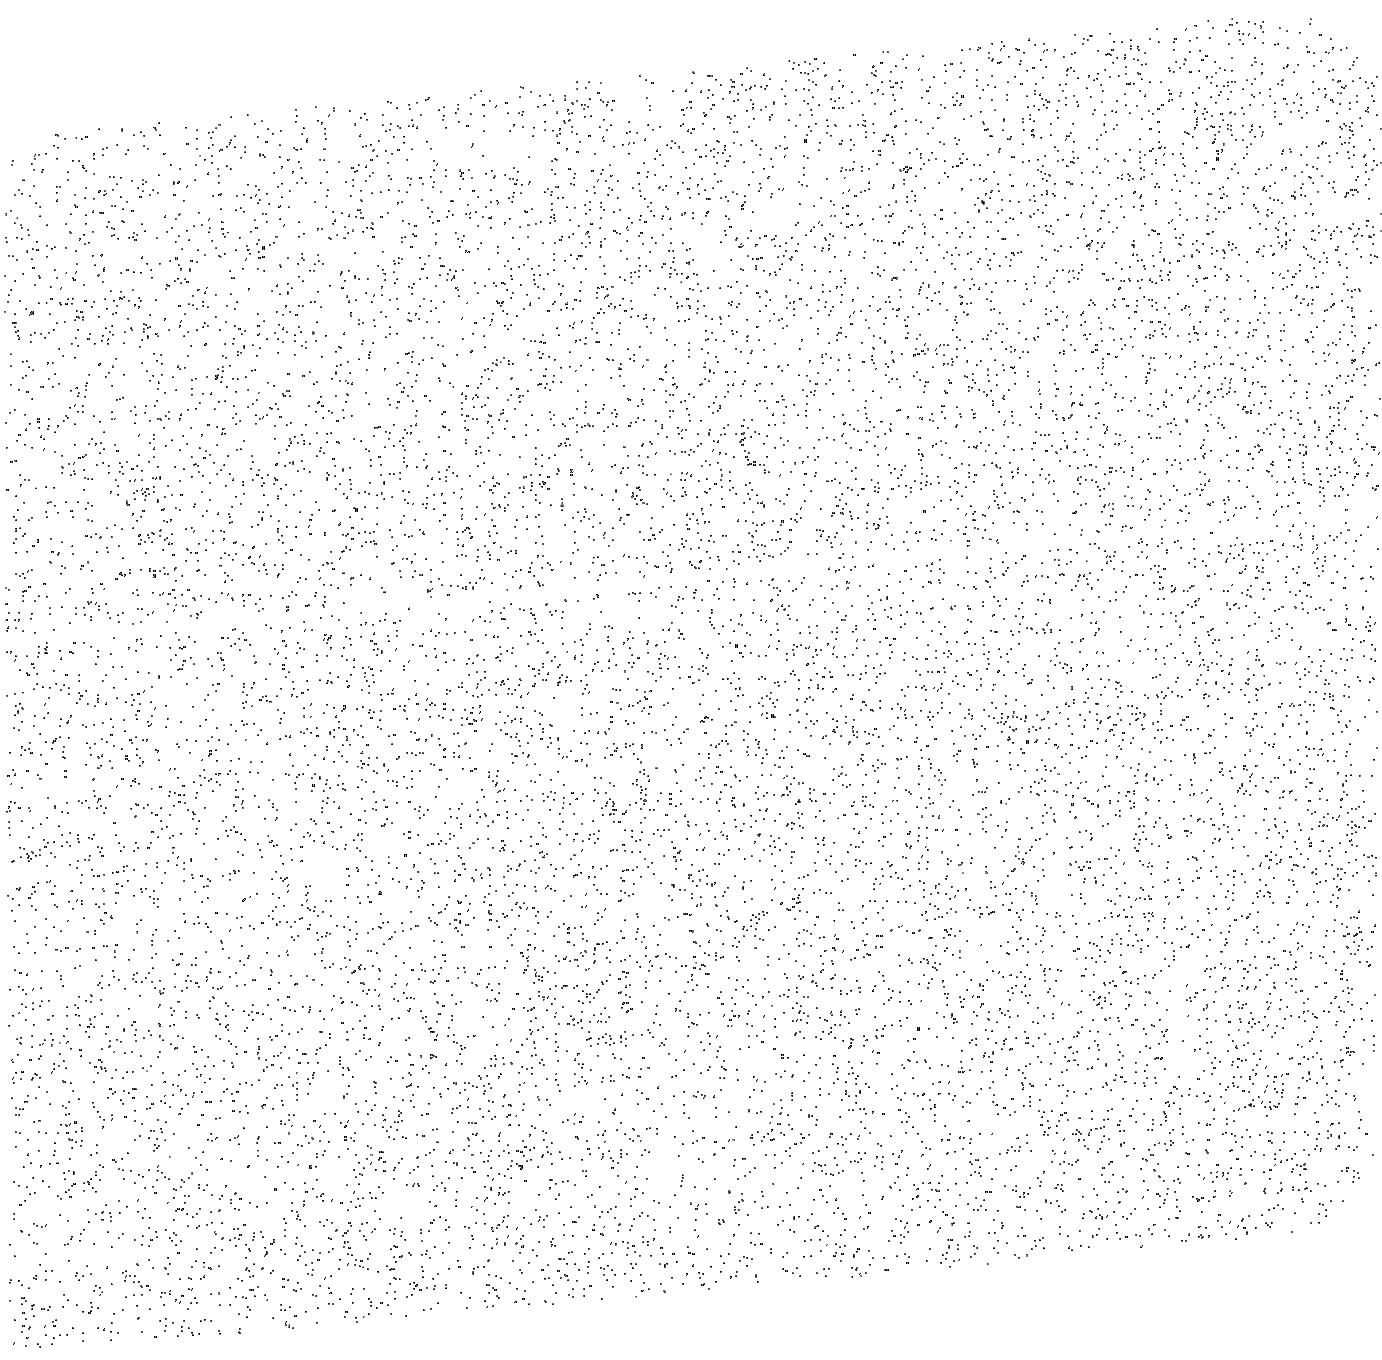
Target: SKY-NEAR-MARS. Instrument: ACS/SBC. Filter: F140LP. Exposure: 13 min. Observation ID: jcjhc3010

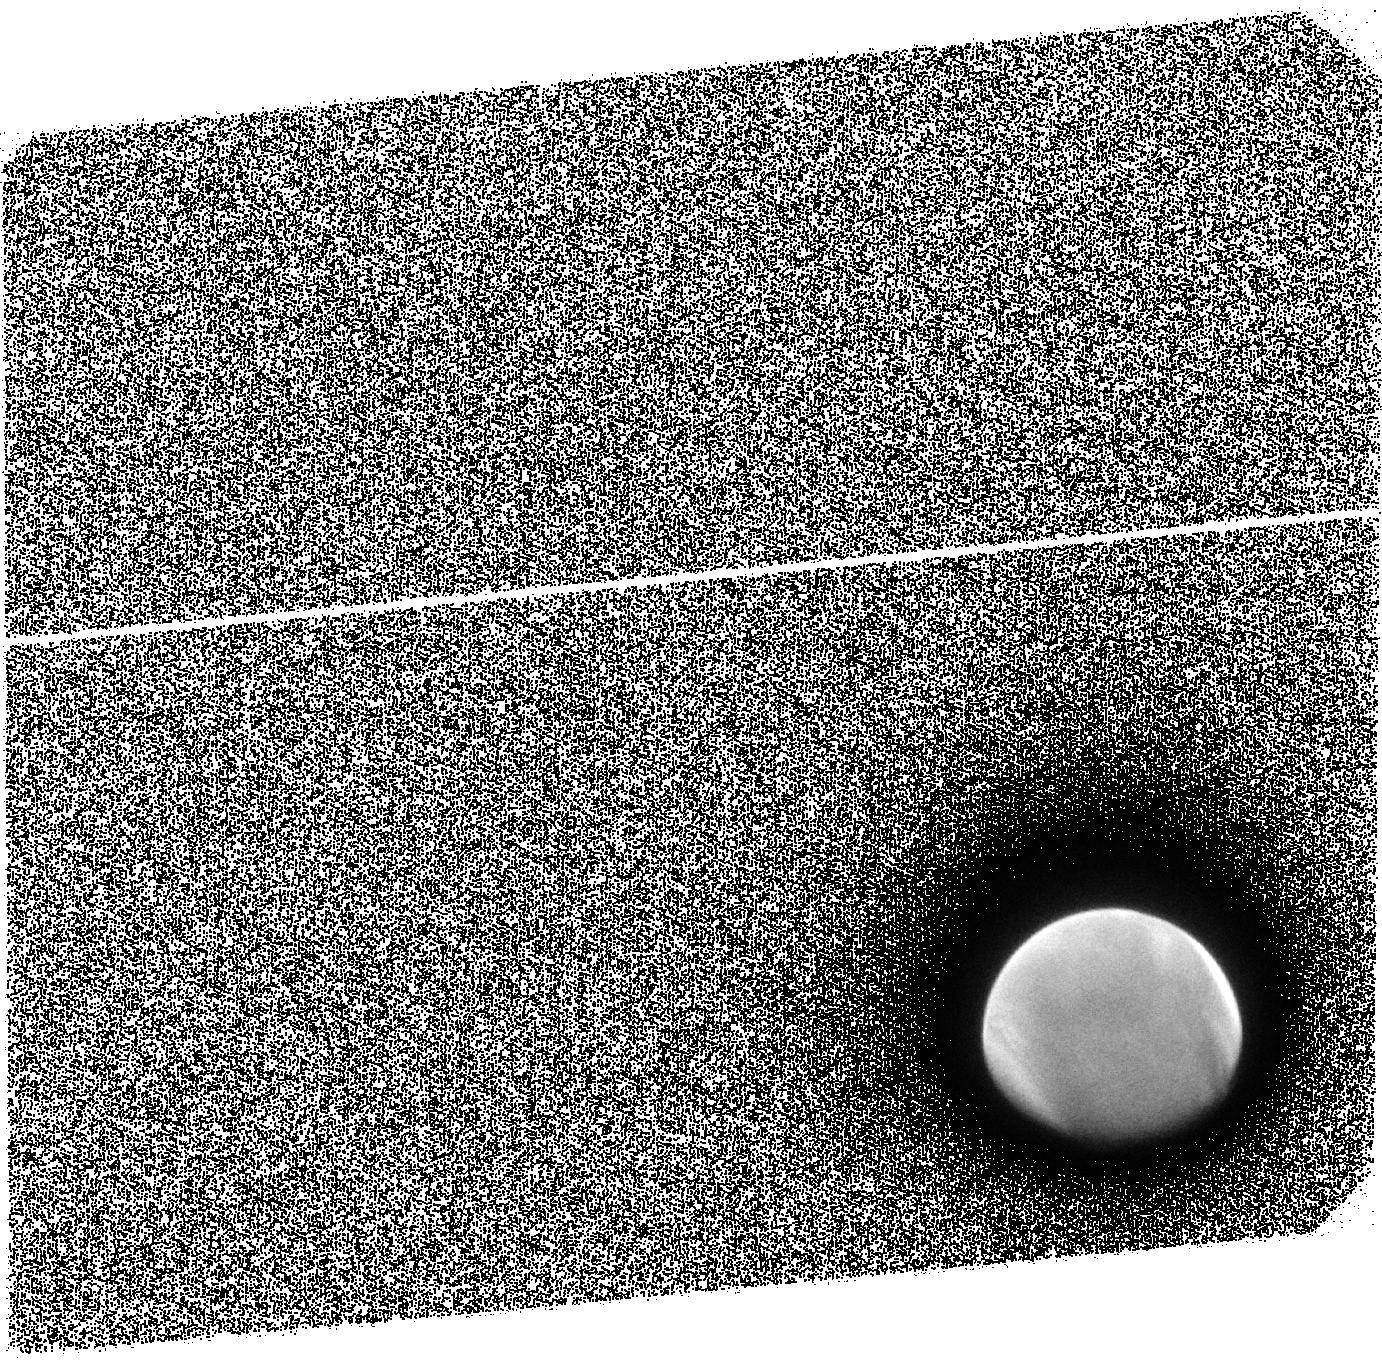
Target: MARS-ACS-OFFSET-1. Instrument: ACS/SBC. Filter: F140LP. Exposure: 13 min. Observation ID: jcjh01010

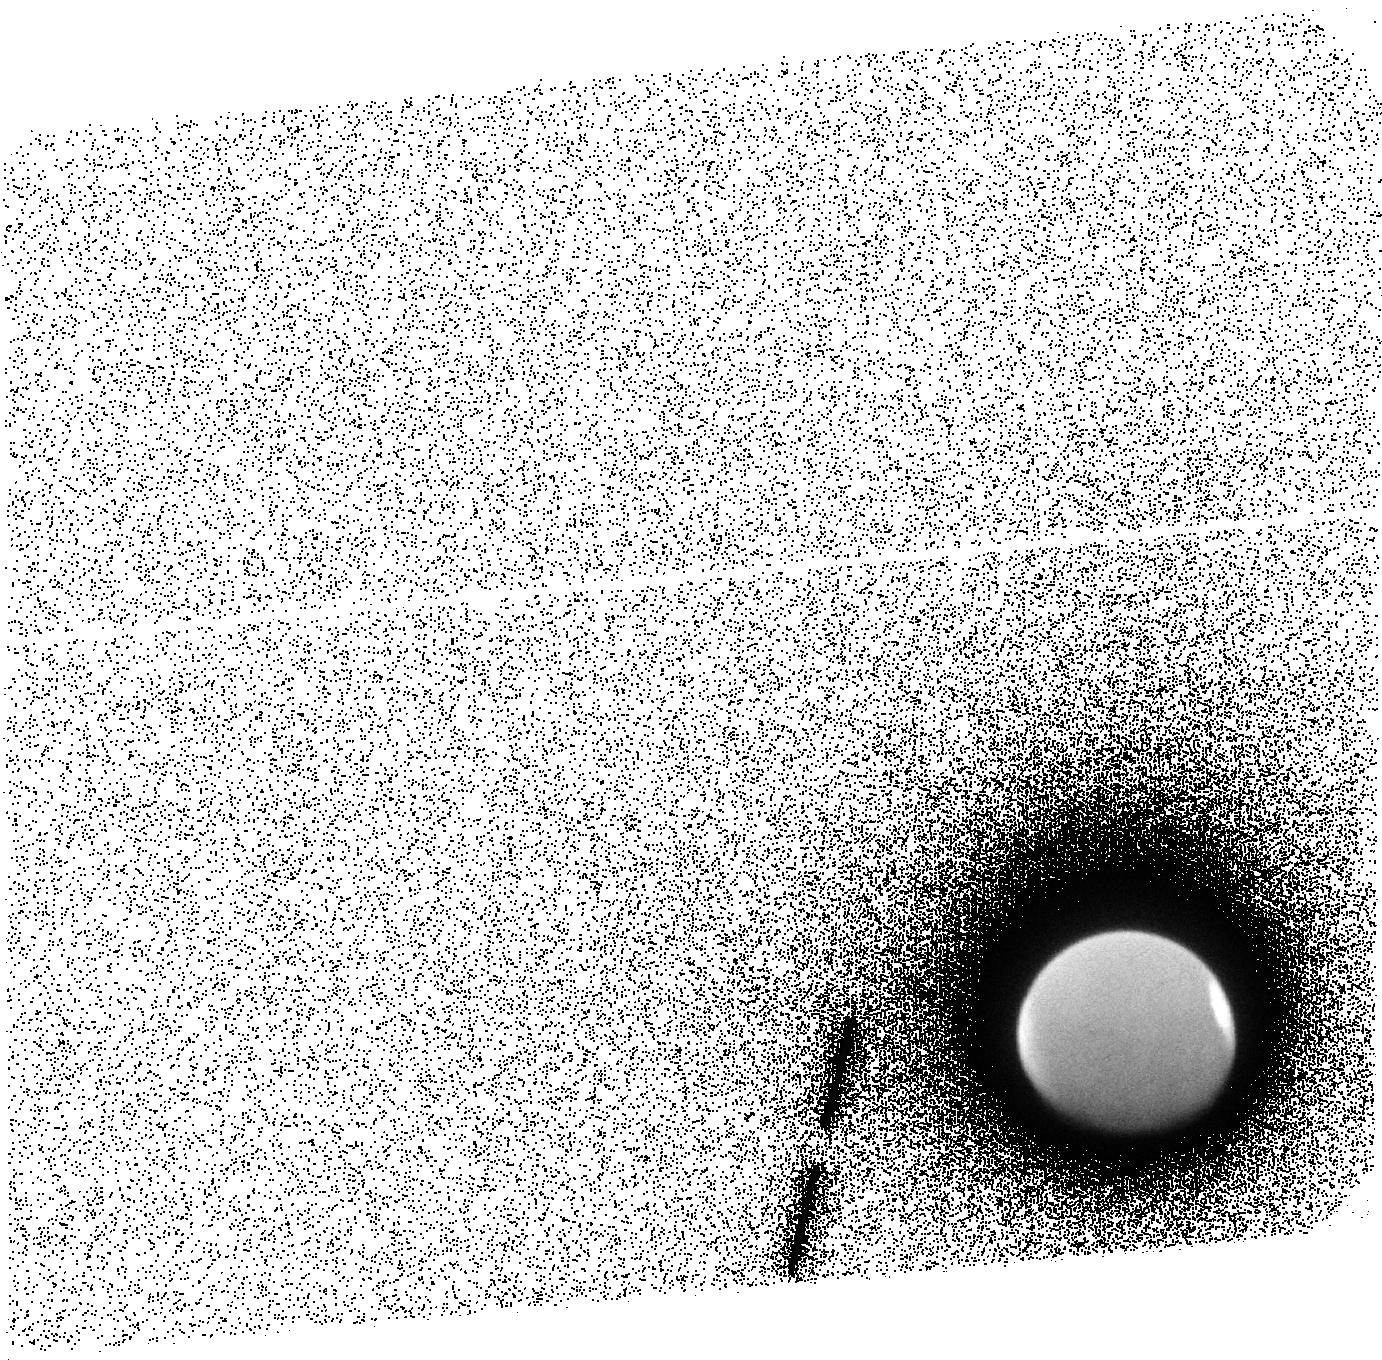
Target: MARS-ACS-OFFSET-3. Instrument: ACS/SBC. Filter: F140LP. Exposure: 13 min. Observation ID: jcjh04010

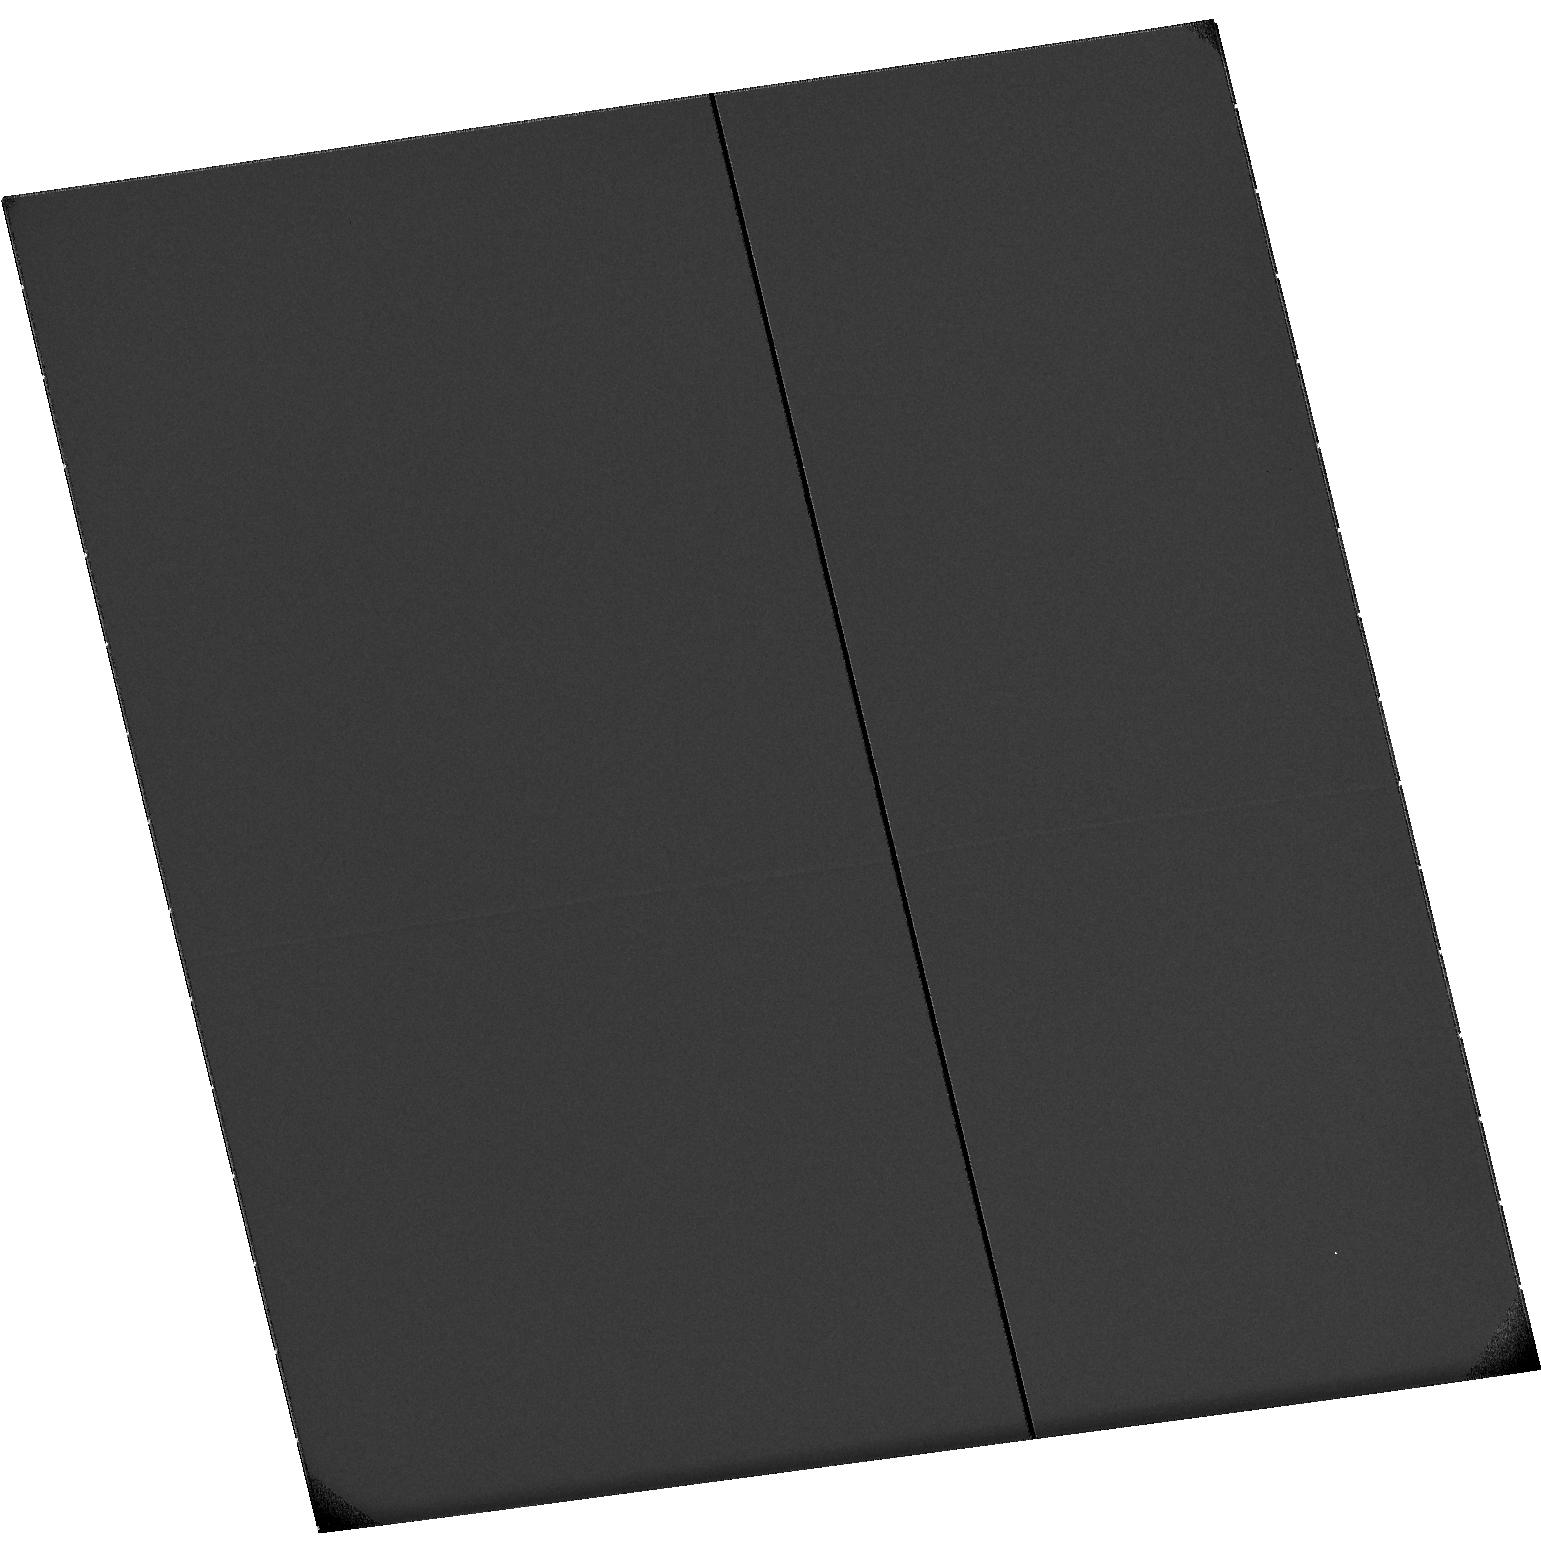
Target: SKY-NEAR-MARS-OCT-20-2014. Instrument: ACS/SBC. Filter: F115LP. Exposure: 33 min. Observation ID: hst_13794_13_acs_sbc_f115lp_jcjh13

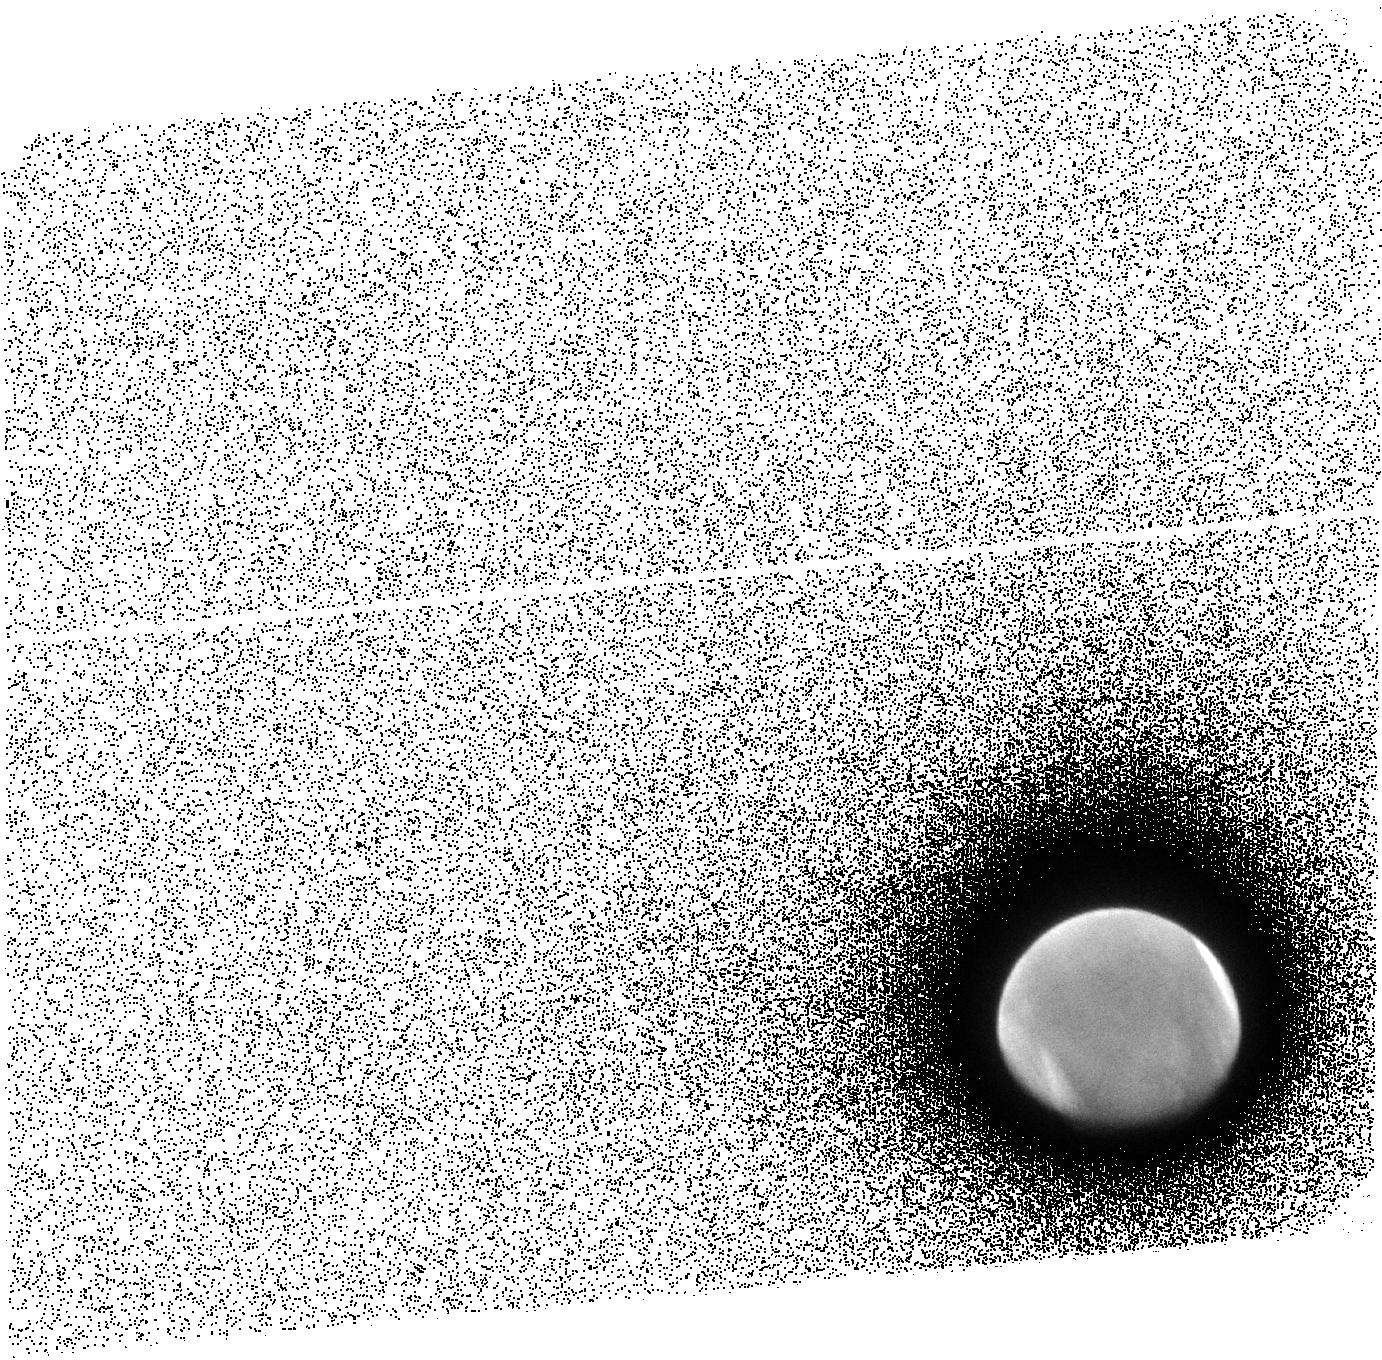
Target: MARS-ACS-OFFSET-2. Instrument: ACS/SBC. Filter: F140LP. Exposure: 13 min. Observation ID: jcjh02010

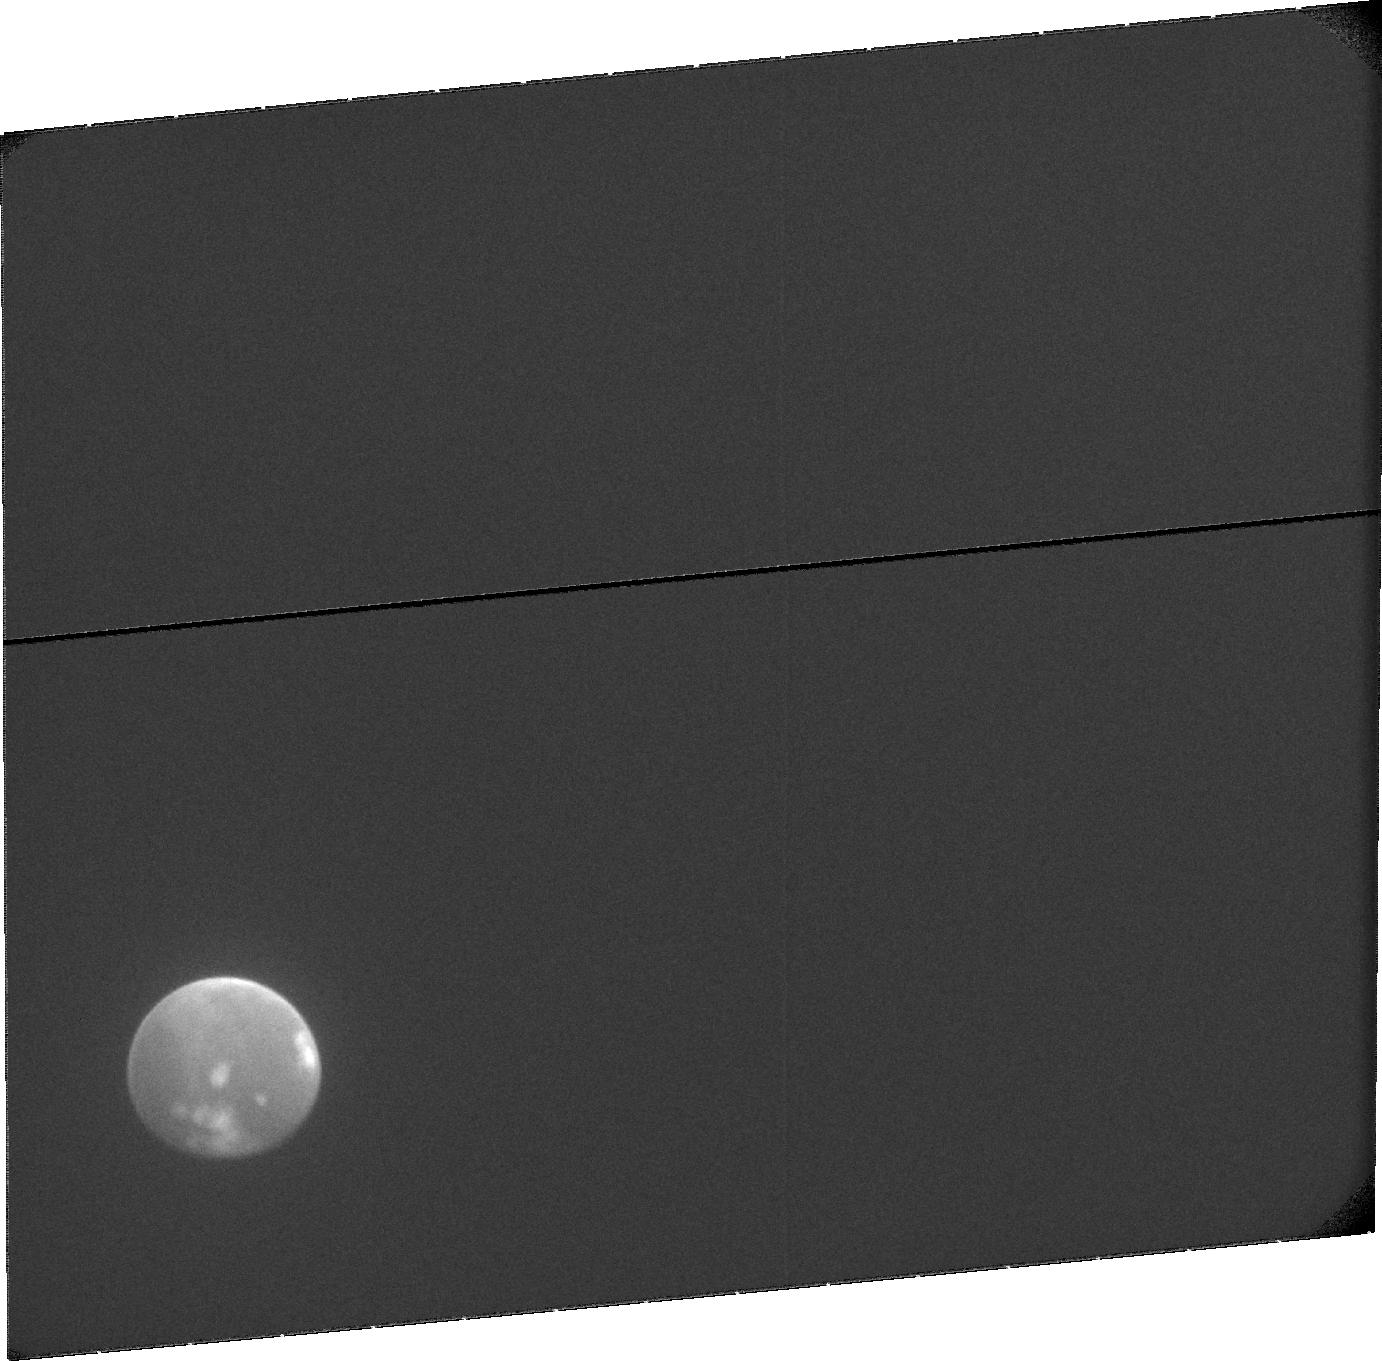
Target: MARS-ACS-OFFSET-4. Instrument: ACS/SBC. Filter: F115LP. Exposure: 18 min. Observation ID: jcjh23020

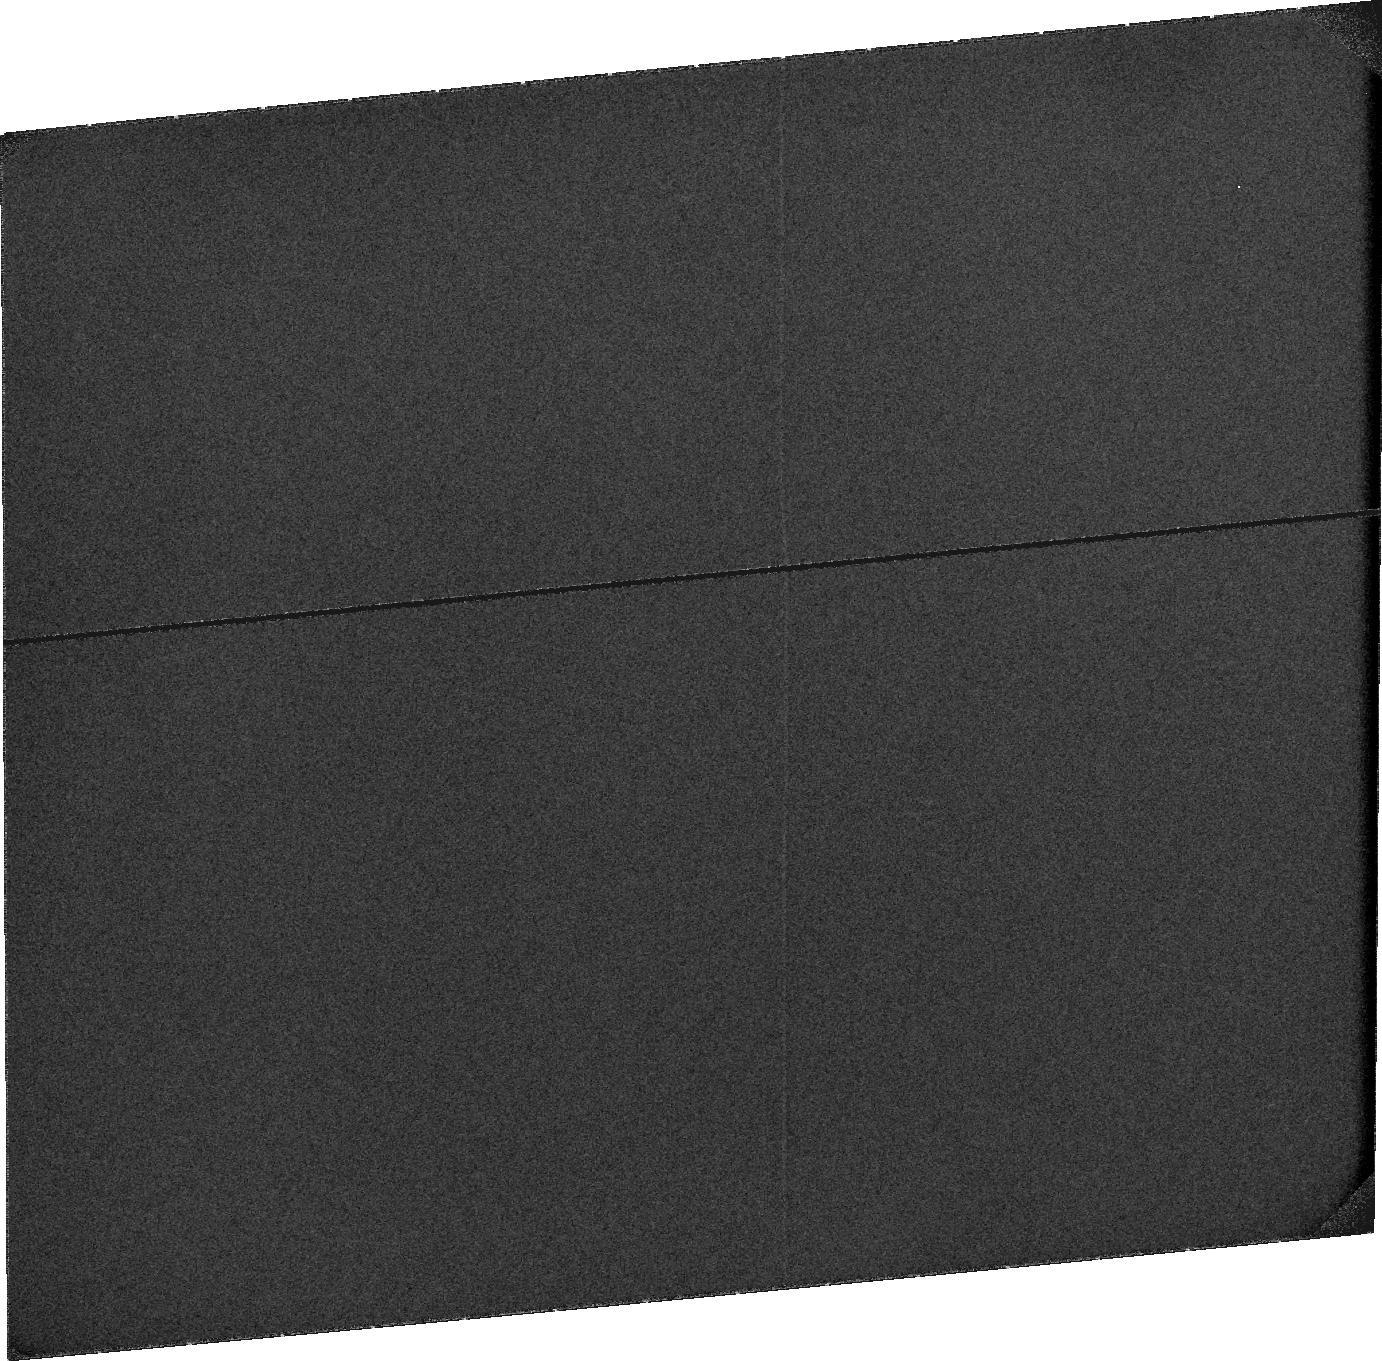
Target: SKY-NEAR-MARS. Instrument: ACS/SBC. Filter: F115LP. Exposure: 33 min. Observation ID: jcjha2010

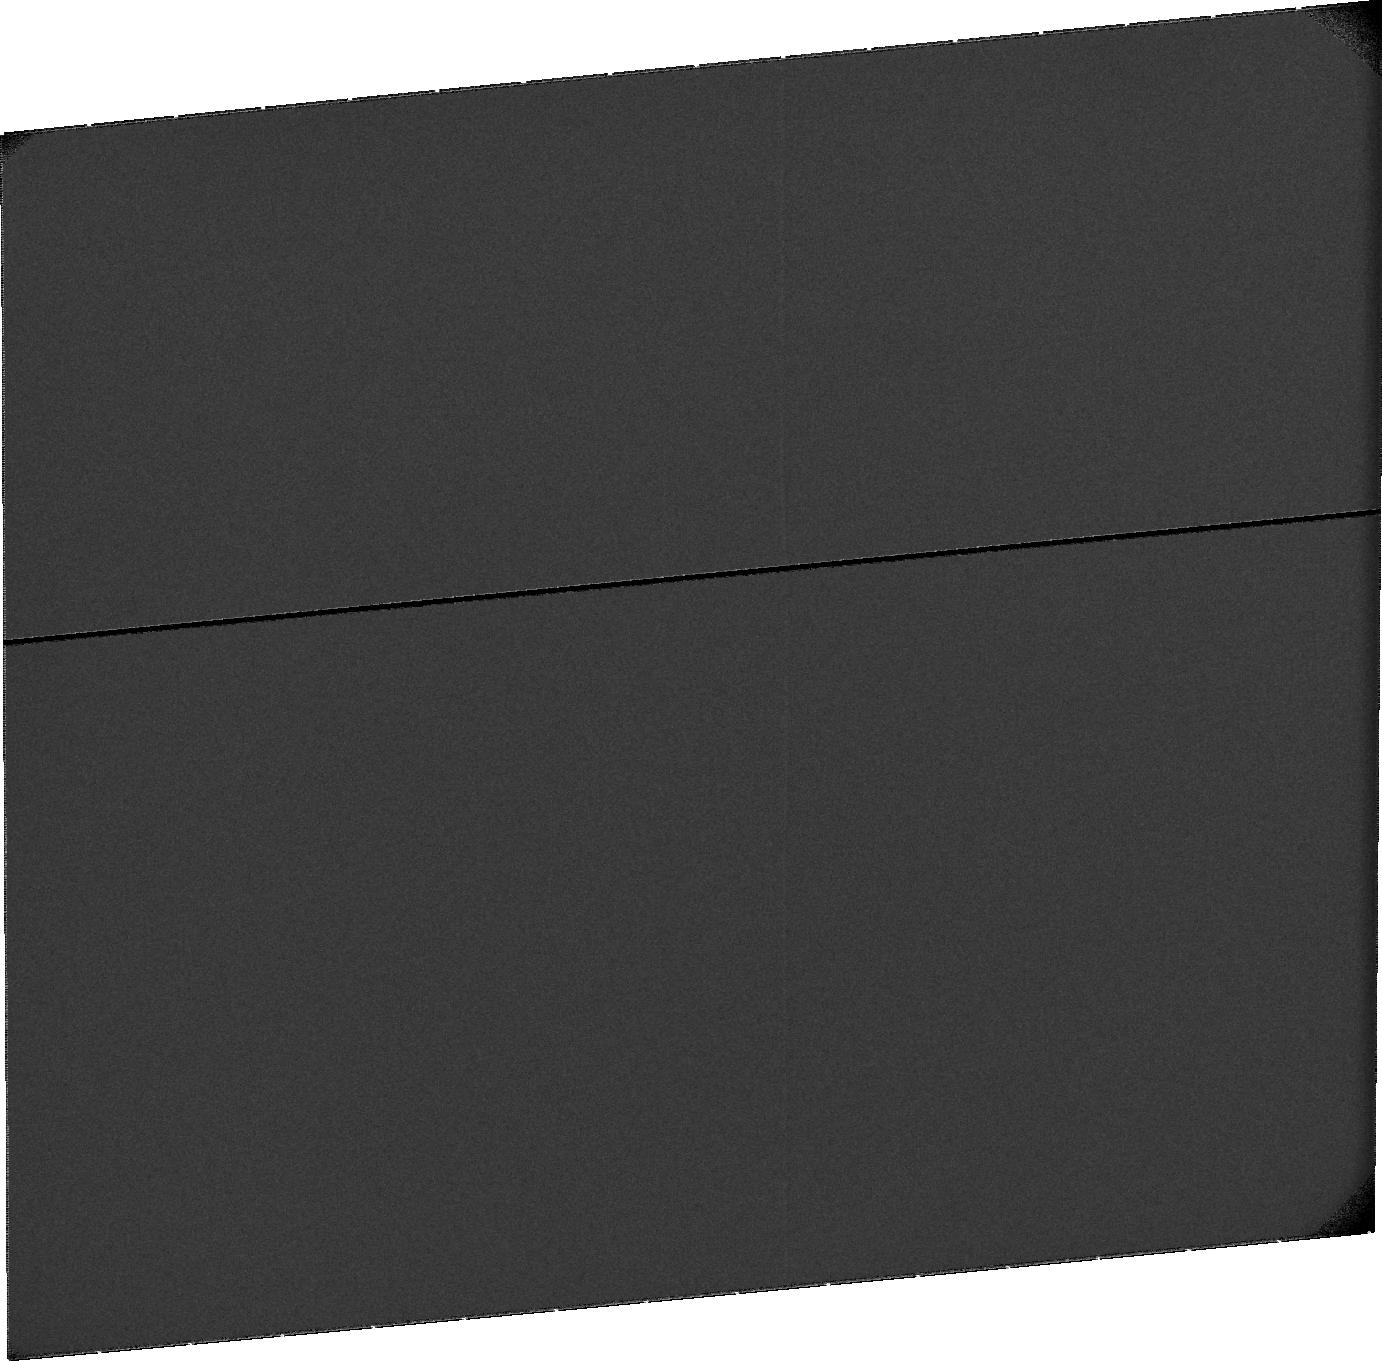
Target: SKY-NEAR-MARS. Instrument: ACS/SBC. Filter: F115LP. Exposure: 18 min. Observation ID: jcjhc3020

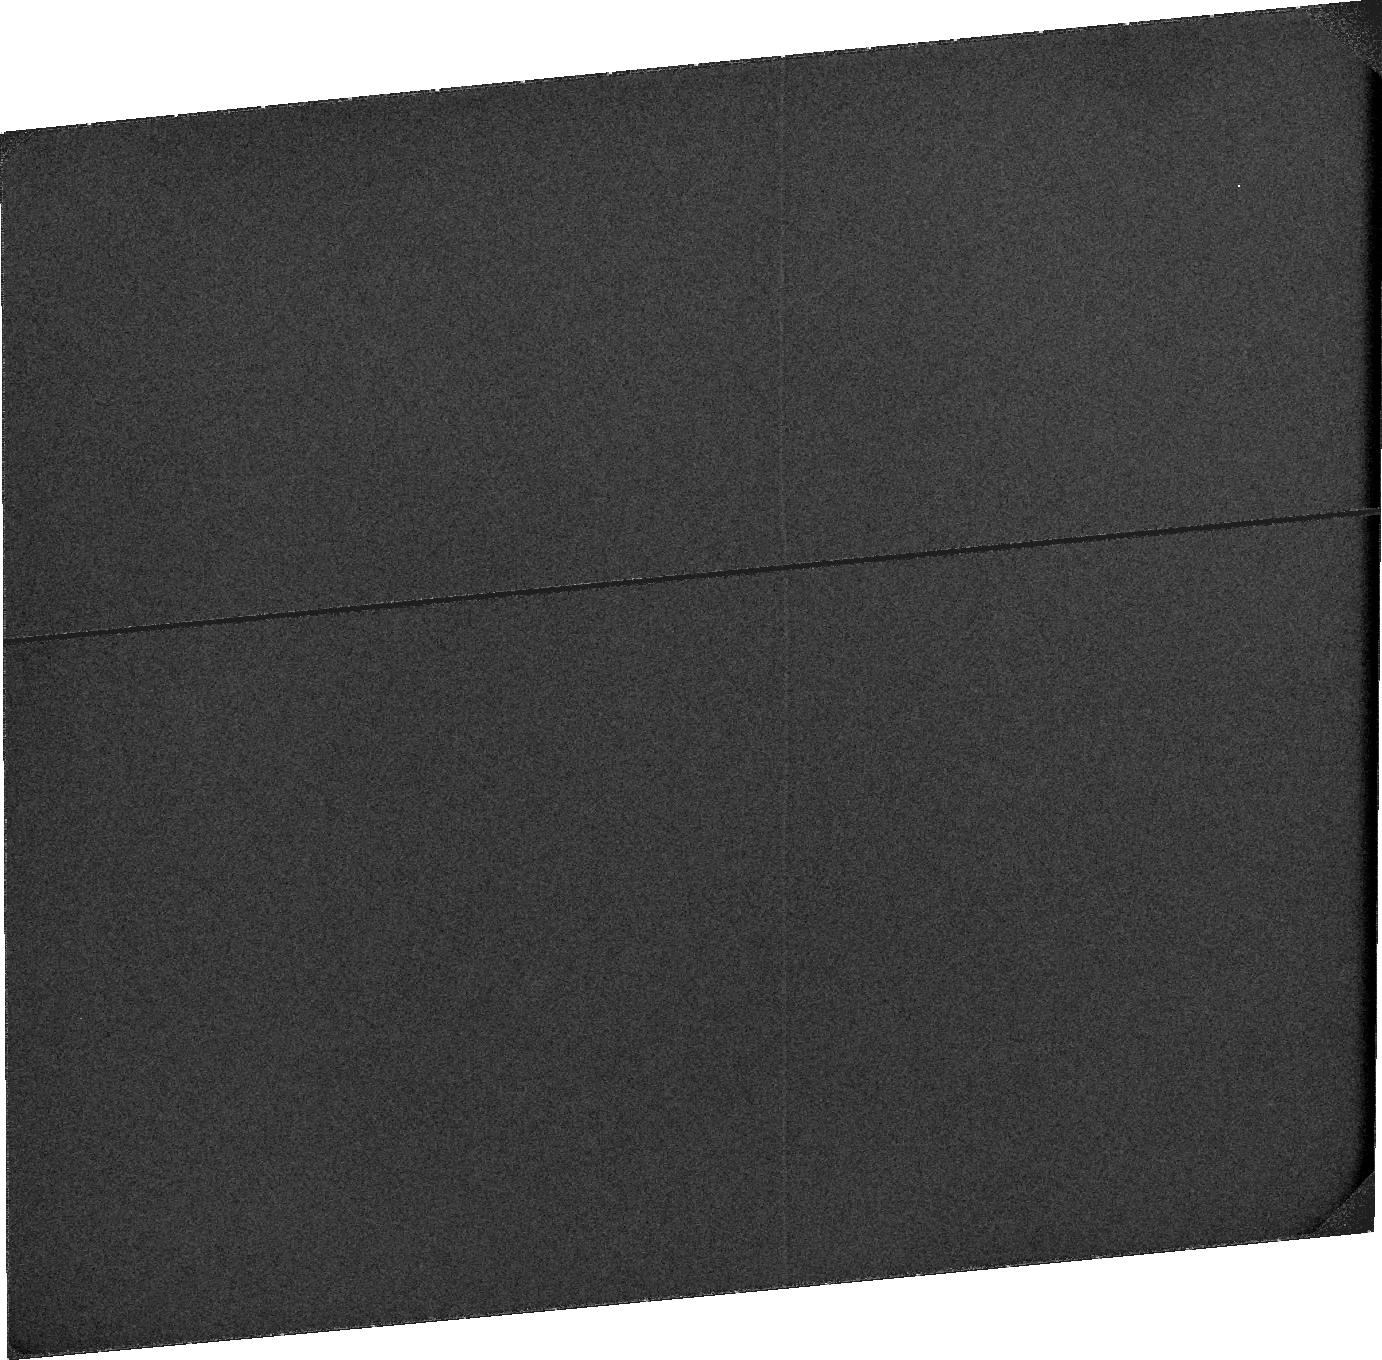
Target: SKY-NEAR-MARS. Instrument: ACS/SBC. Filter: F115LP. Exposure: 33 min. Observation ID: jcjha1010

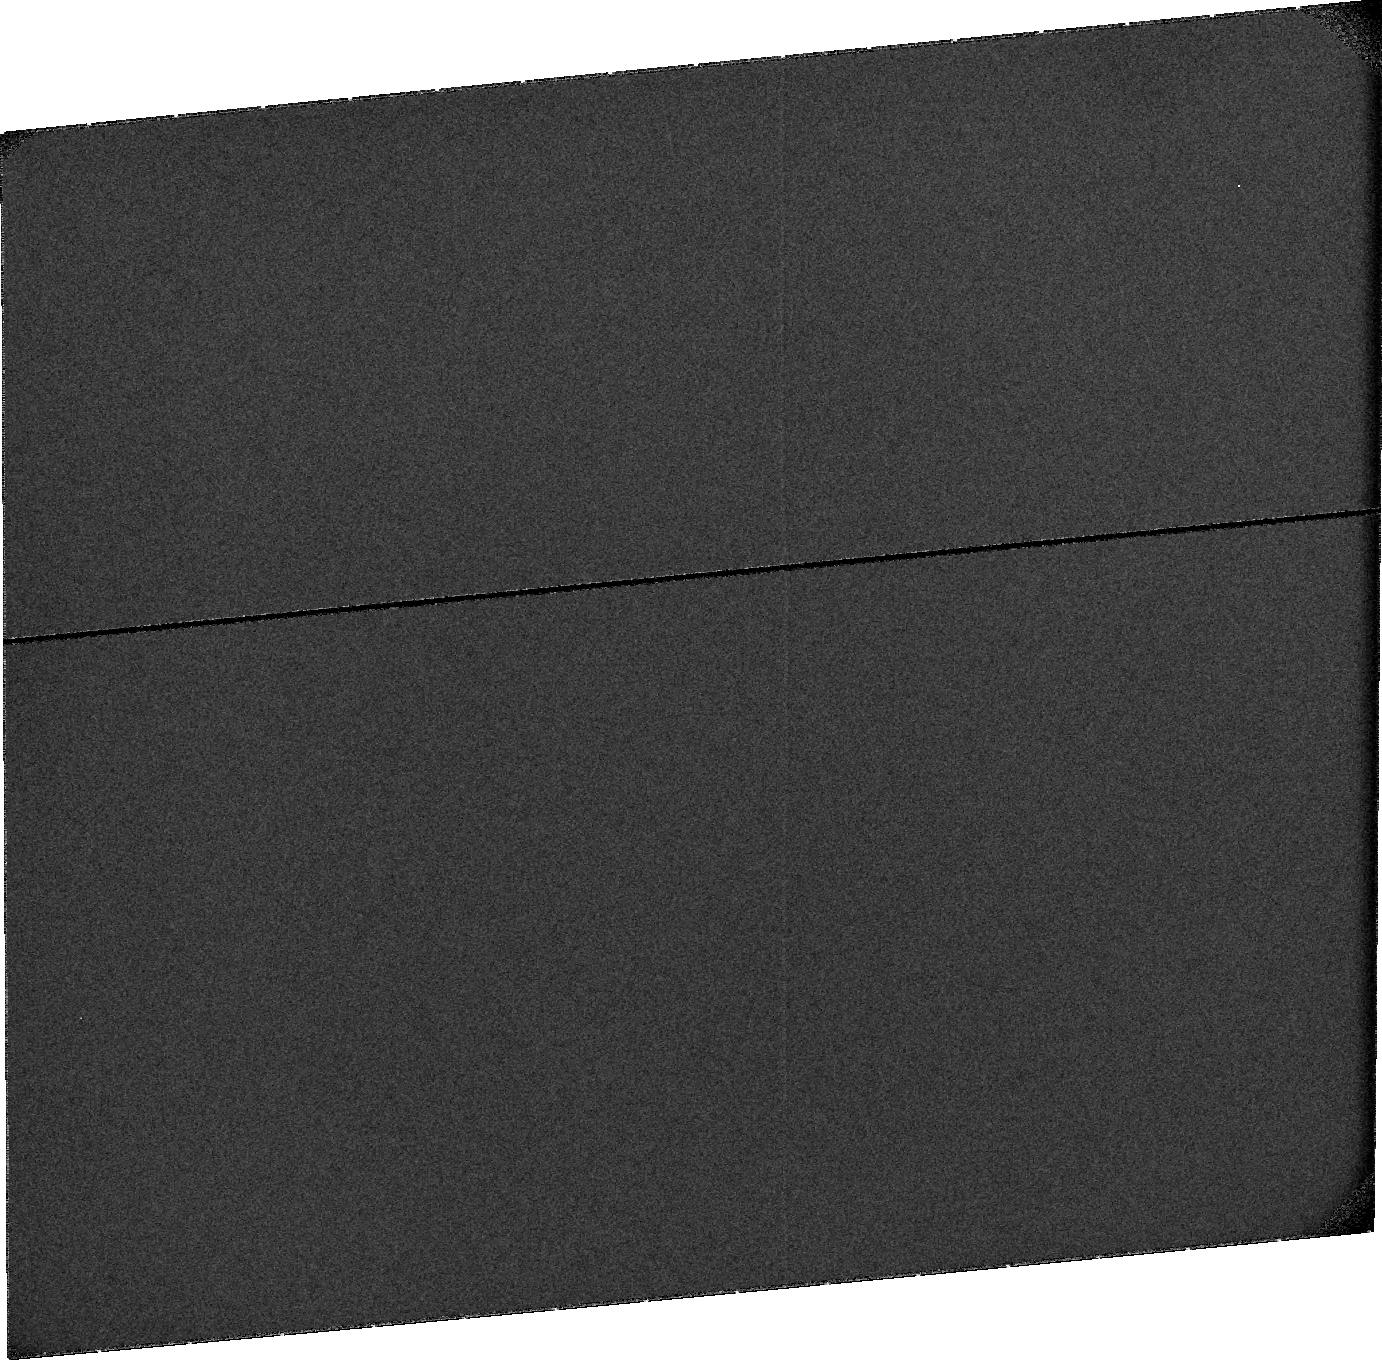
Target: SKY-NEAR-MARS. Instrument: ACS/SBC. Filter: F115LP. Exposure: 23 min. Observation ID: jcjha4020

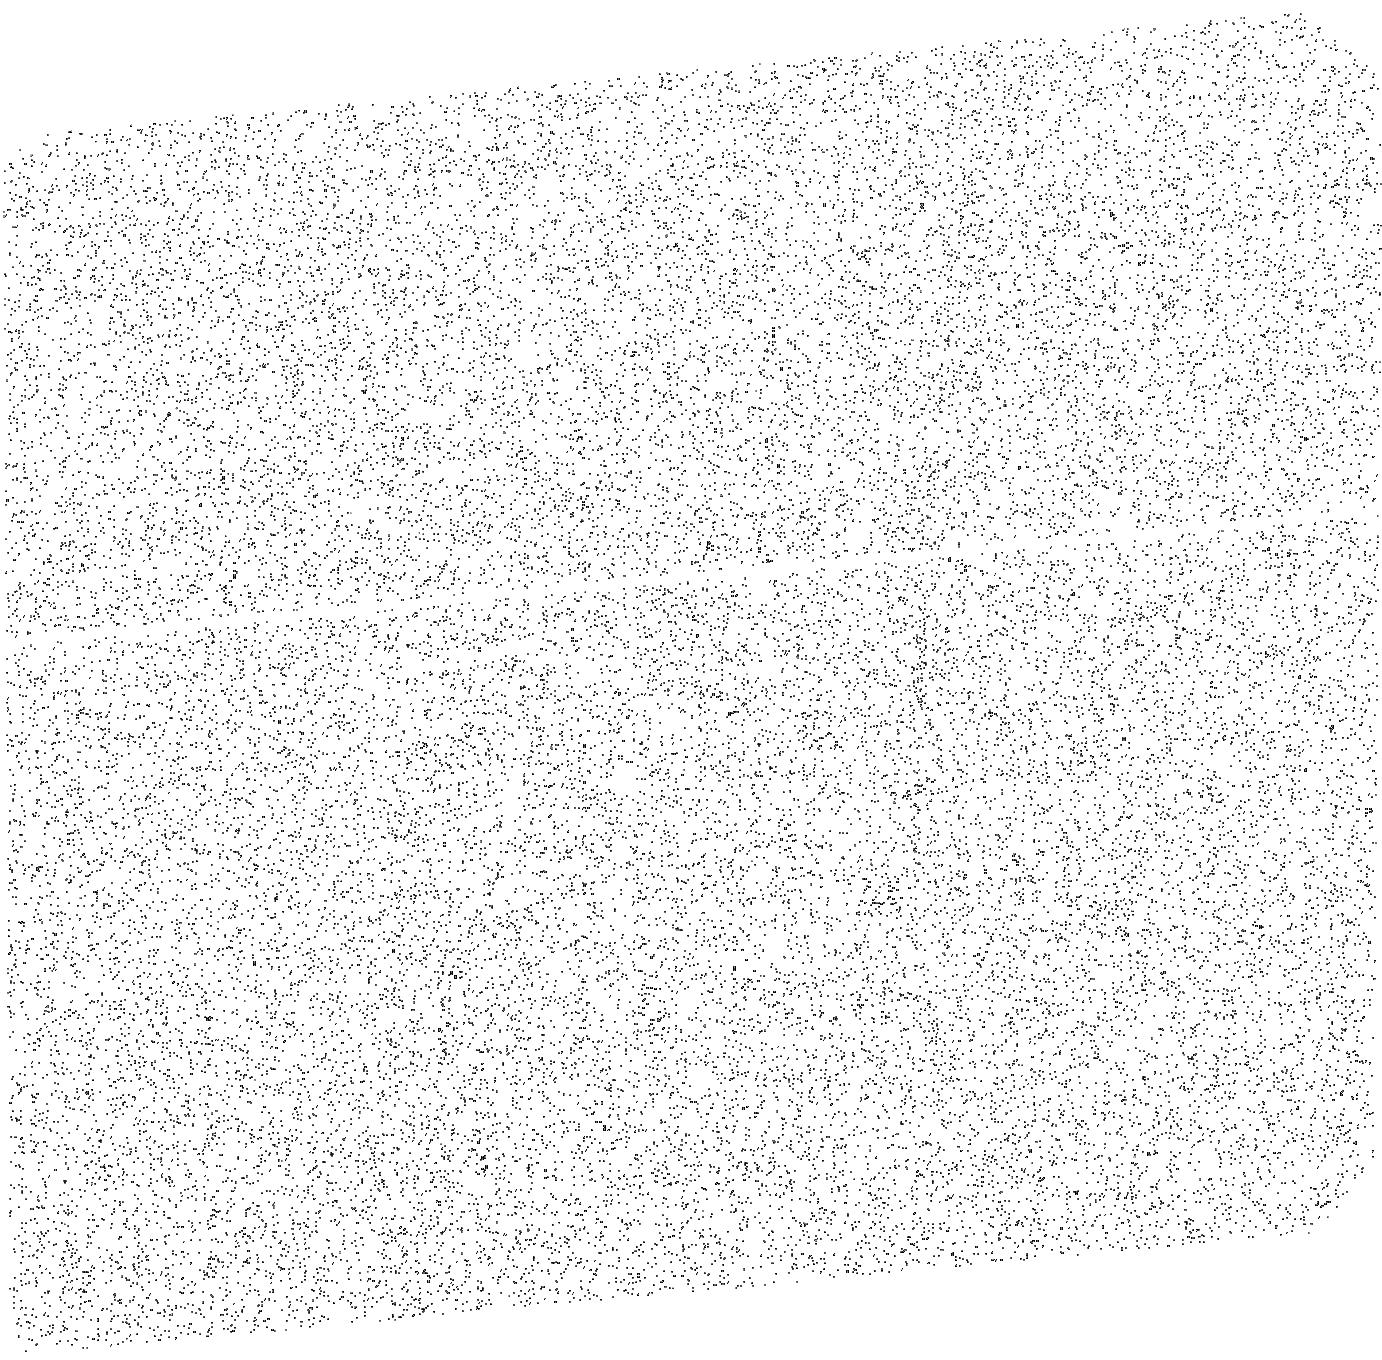
Target: SKY-NEAR-MARS. Instrument: ACS/SBC. Filter: F140LP. Exposure: 10 min. Observation ID: jcjha4010

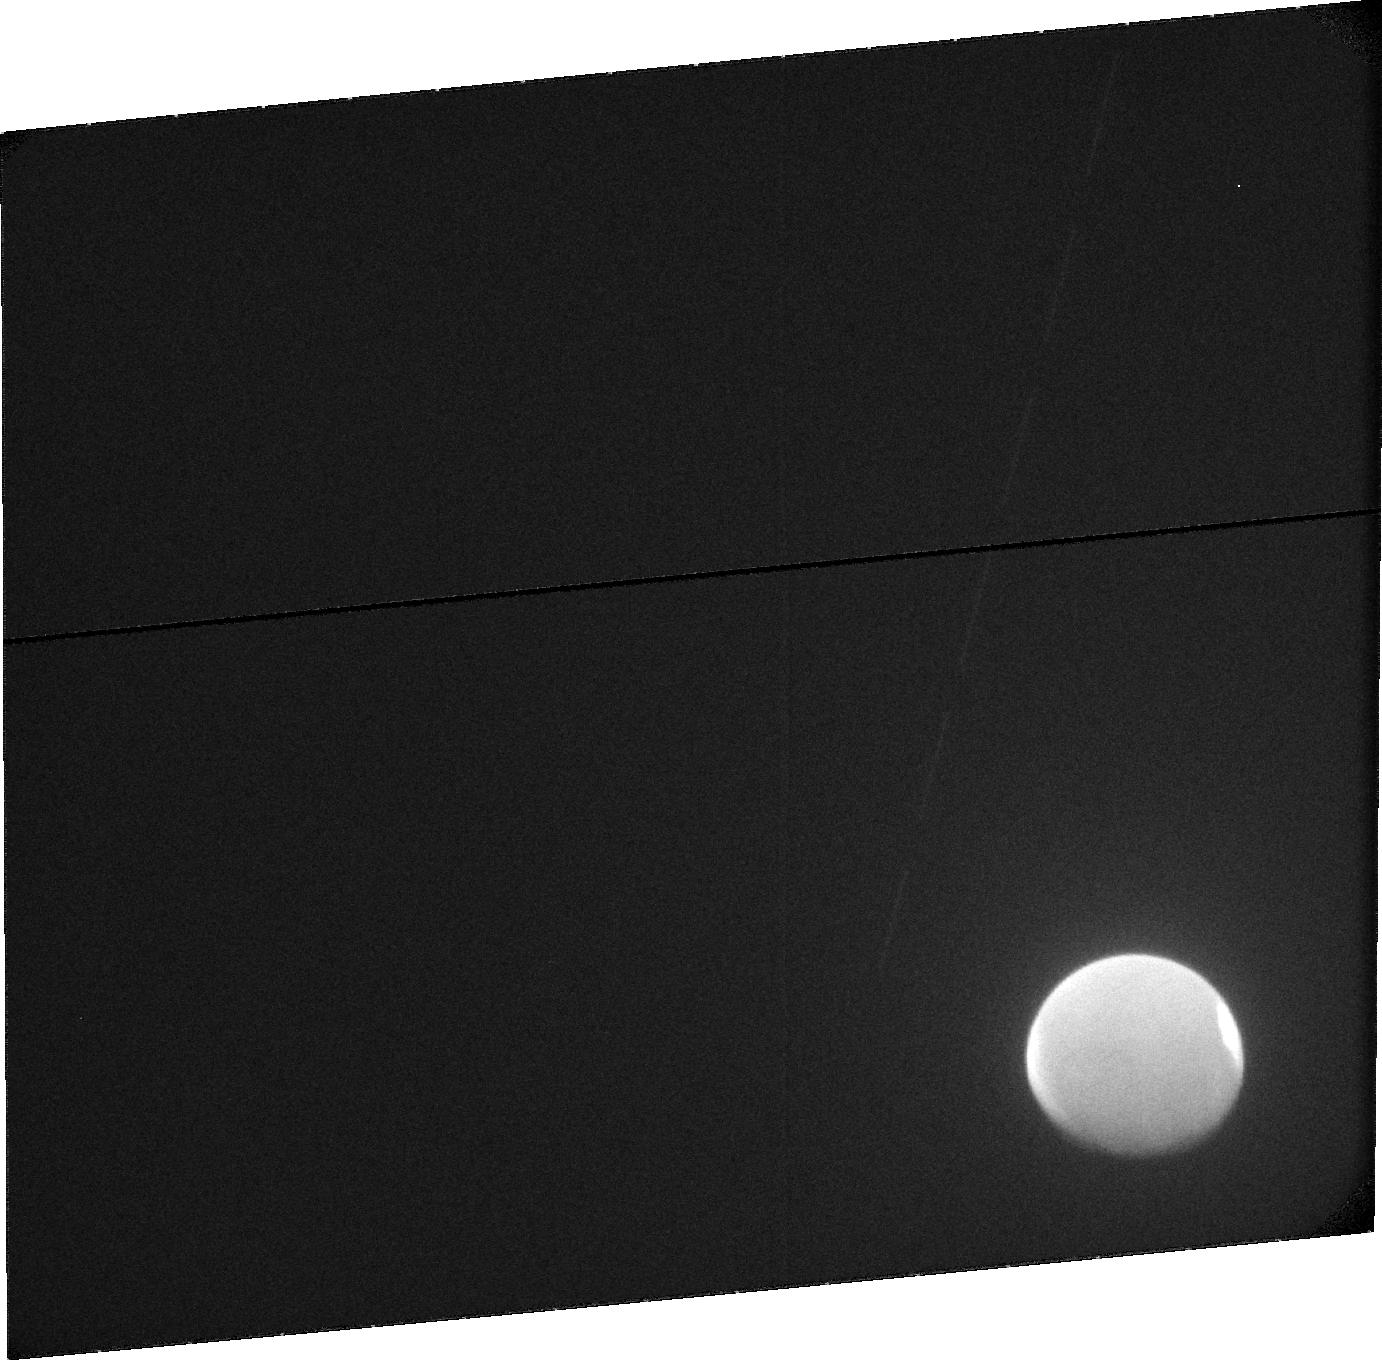
Target: MARS-ACS-OFFSET-3. Instrument: ACS/SBC. Filter: F115LP. Exposure: 18 min. Observation ID: jcjh04020

Seasonal Dependence of the Escape of Water from the Martian Atmosphere (PI: Clarke, John T.)

This proposal is to obtain ACS/SBC images and STIS spectra of the extended H Ly alpha and O 1304 emissions from H and O atoms in the atmosphere of Mars to study seasonal changes in the escape rate of H and O atoms, and thereby water. Prior HST observations have revealed a surprising rapid change in the H escape rate in late martian summer following a global dust storm, and have shown that STIS spectra can easily detect superthermal O atoms. The relative degree of influence of seasons and dust storms on the H density and escape flux are not known, and little is known about variations in the hot O density and escape rate. The timing of these observations is key to these scientific goals. Mars is now approaching the Sun, HST can observe Mars over a wide range of seasons from April - Nov 2014, and HST will not be able to observe Mars again until after the prime mission of MAVEN. The observations will also bracket in time the close approach of Comet Siding Spring on 19 Oct. 2014 and see any effects of the energy deposition in the martian upper atmosphere. These observations will provide strong support for the NASA MAVEN mission, scheduled to arrive at Mars in Sept. 2014, and STScI has granted 3 orbits to establish the baseline conditions in the martin atmosphere in late spring 2014, when Mars is far from the Sun.